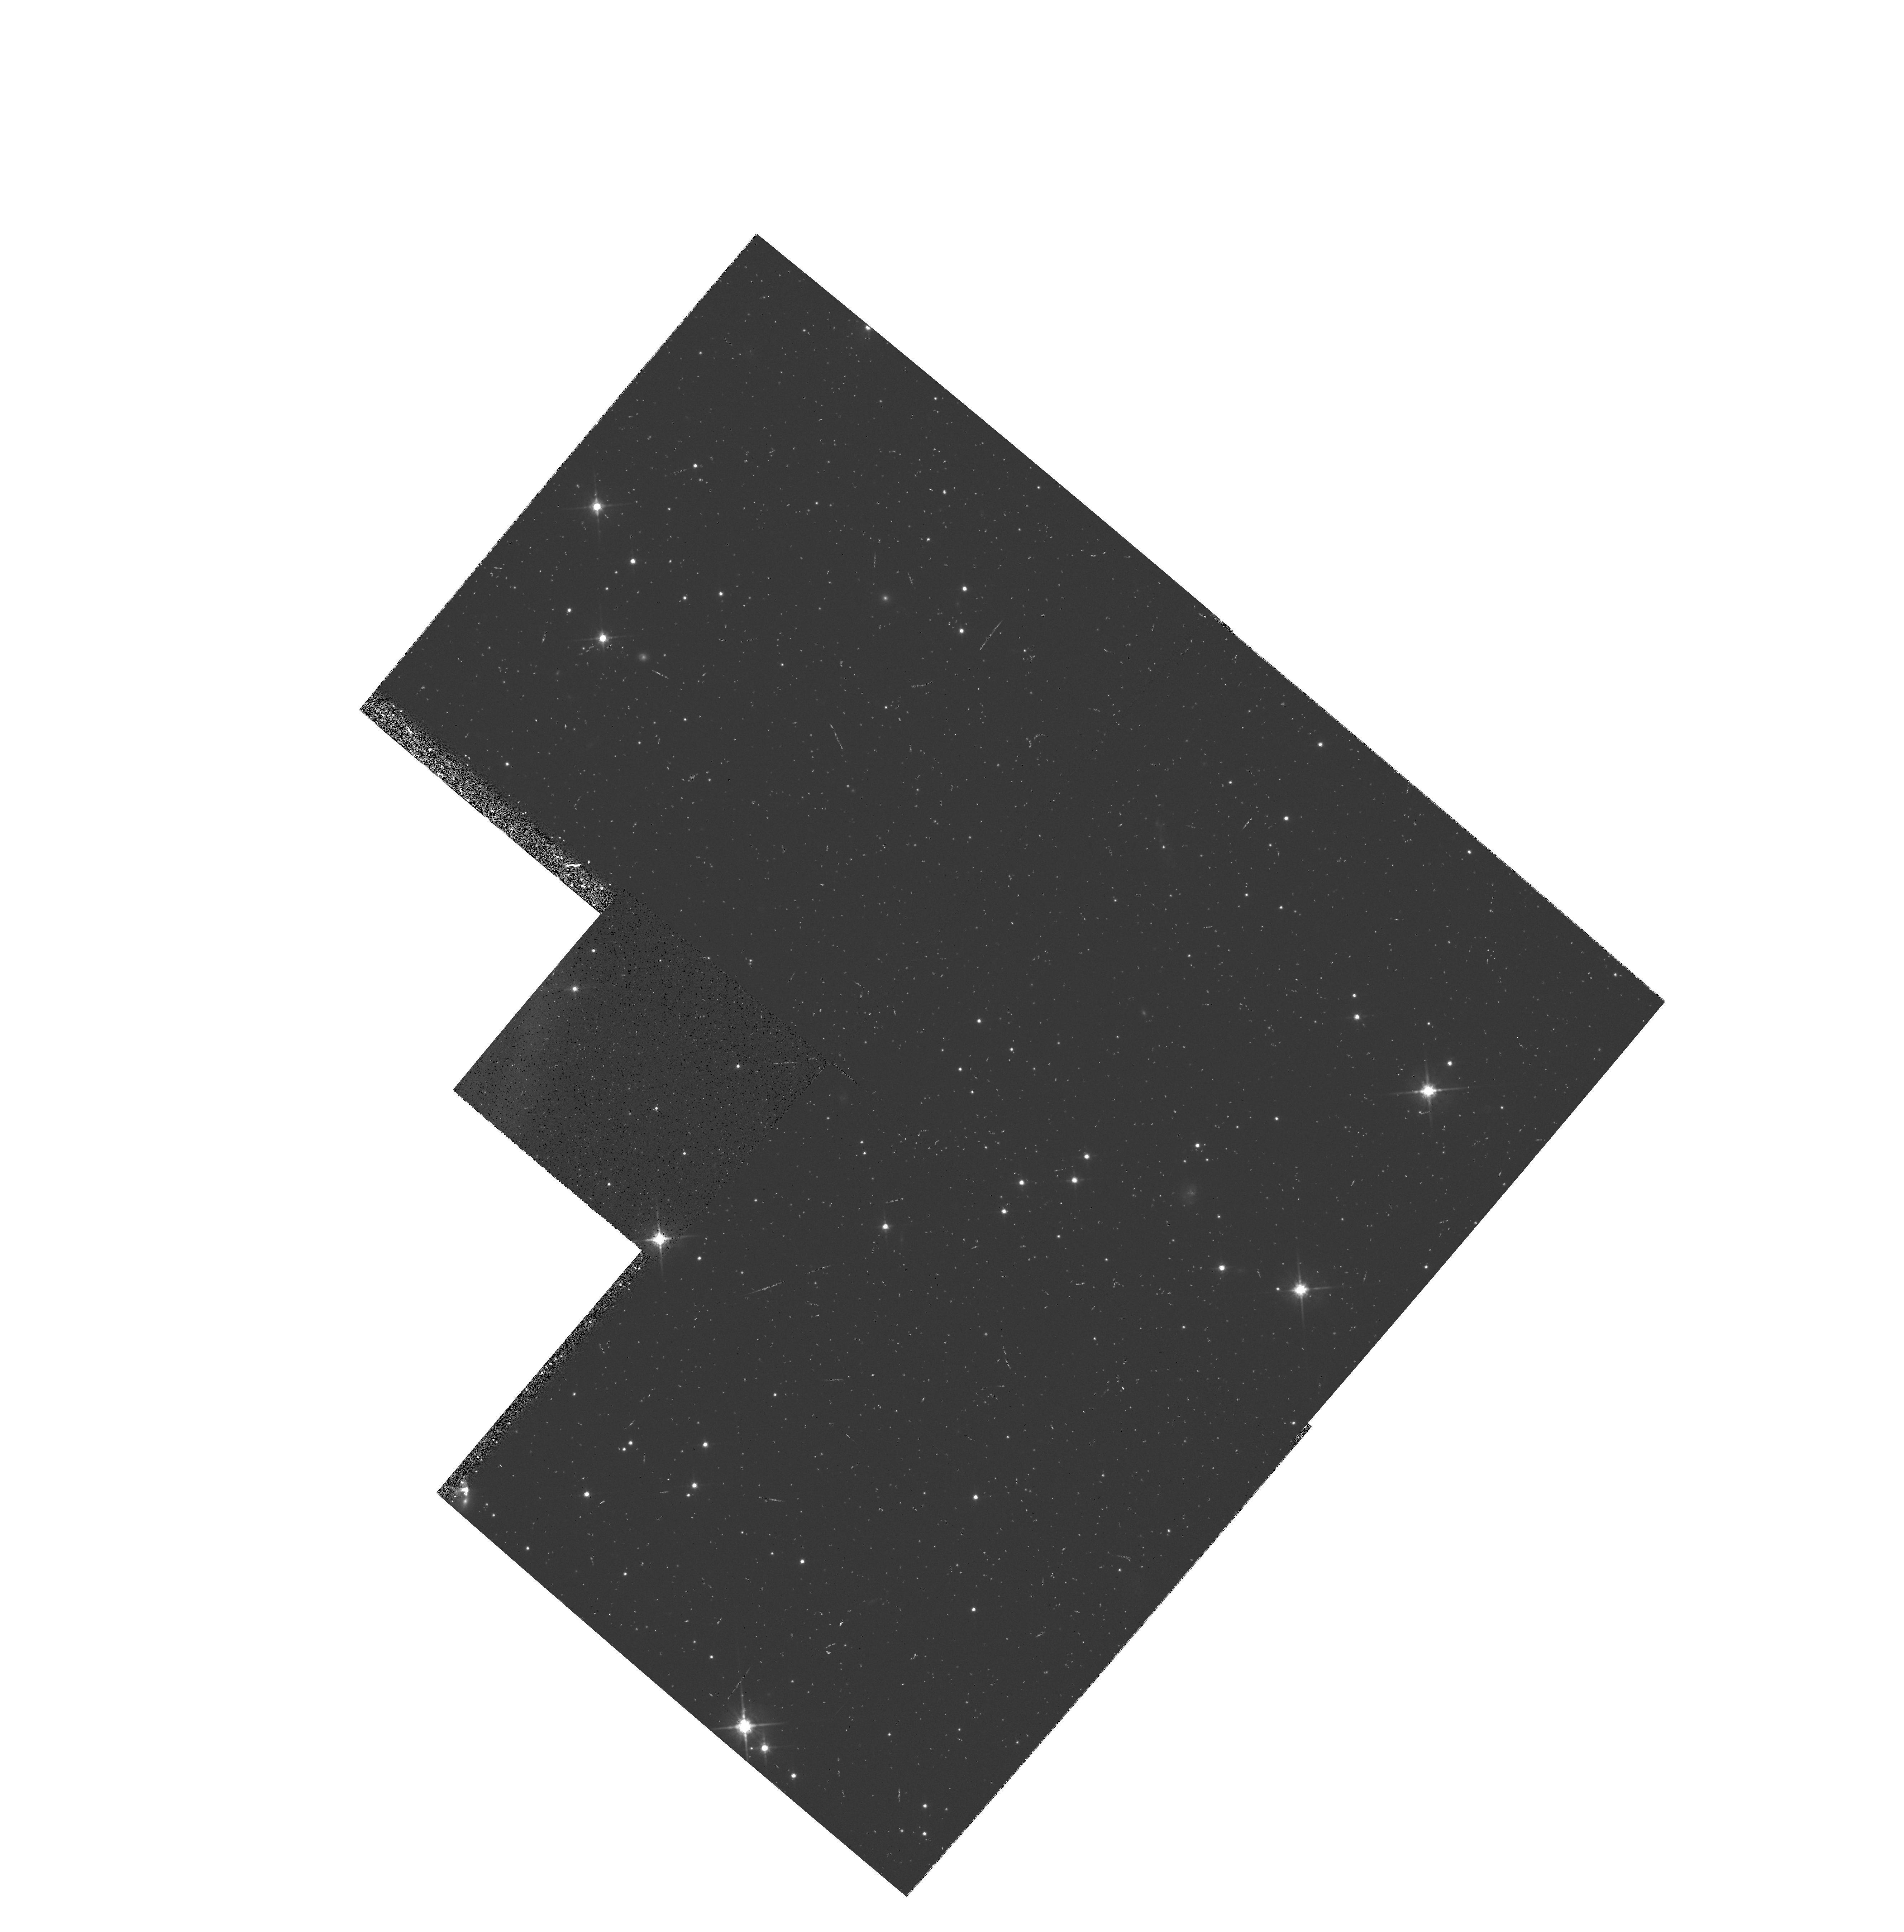
Target: 3C368-STAR-MIDPT. Instrument: WFPC2/PC. Filter: F814W. Exposure: 7 min. Observation ID: hst_5966_02_wfpc2_pc_f814w_u3e202

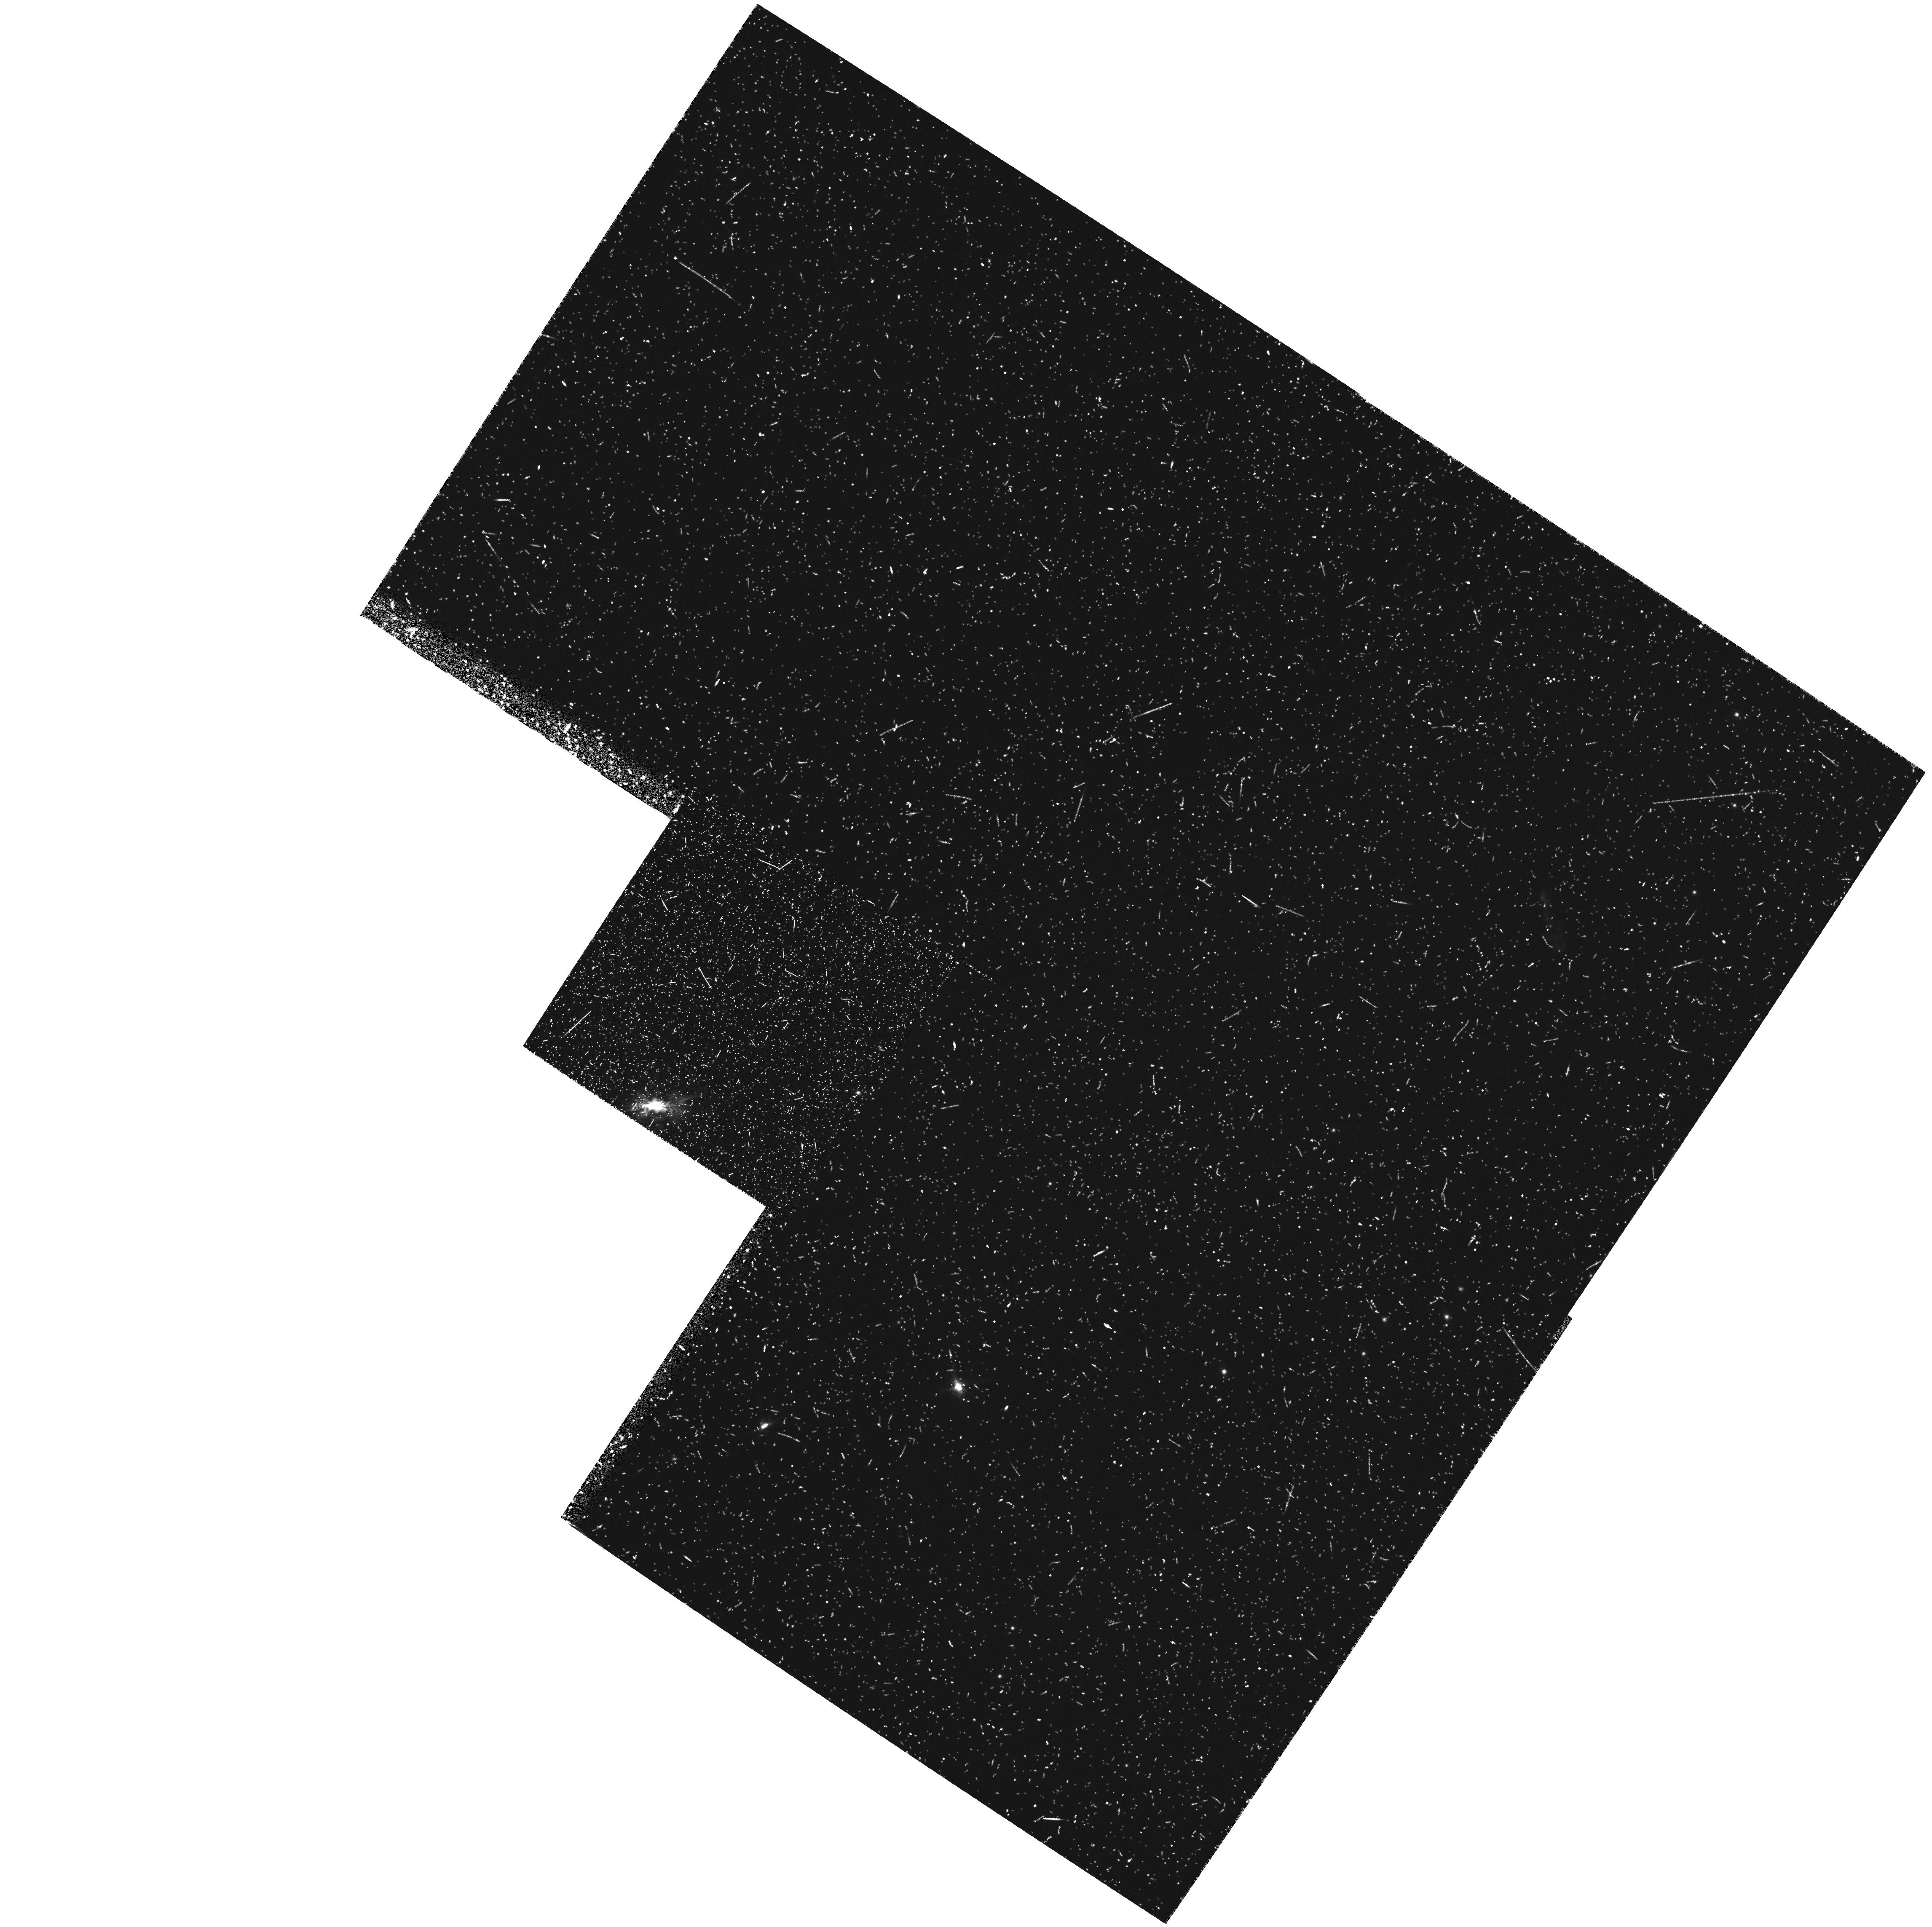
Target: 3C368. Instrument: WFPC2/PC. Filter: FR868N33. Exposure: 43 min. Observation ID: u3e20102t

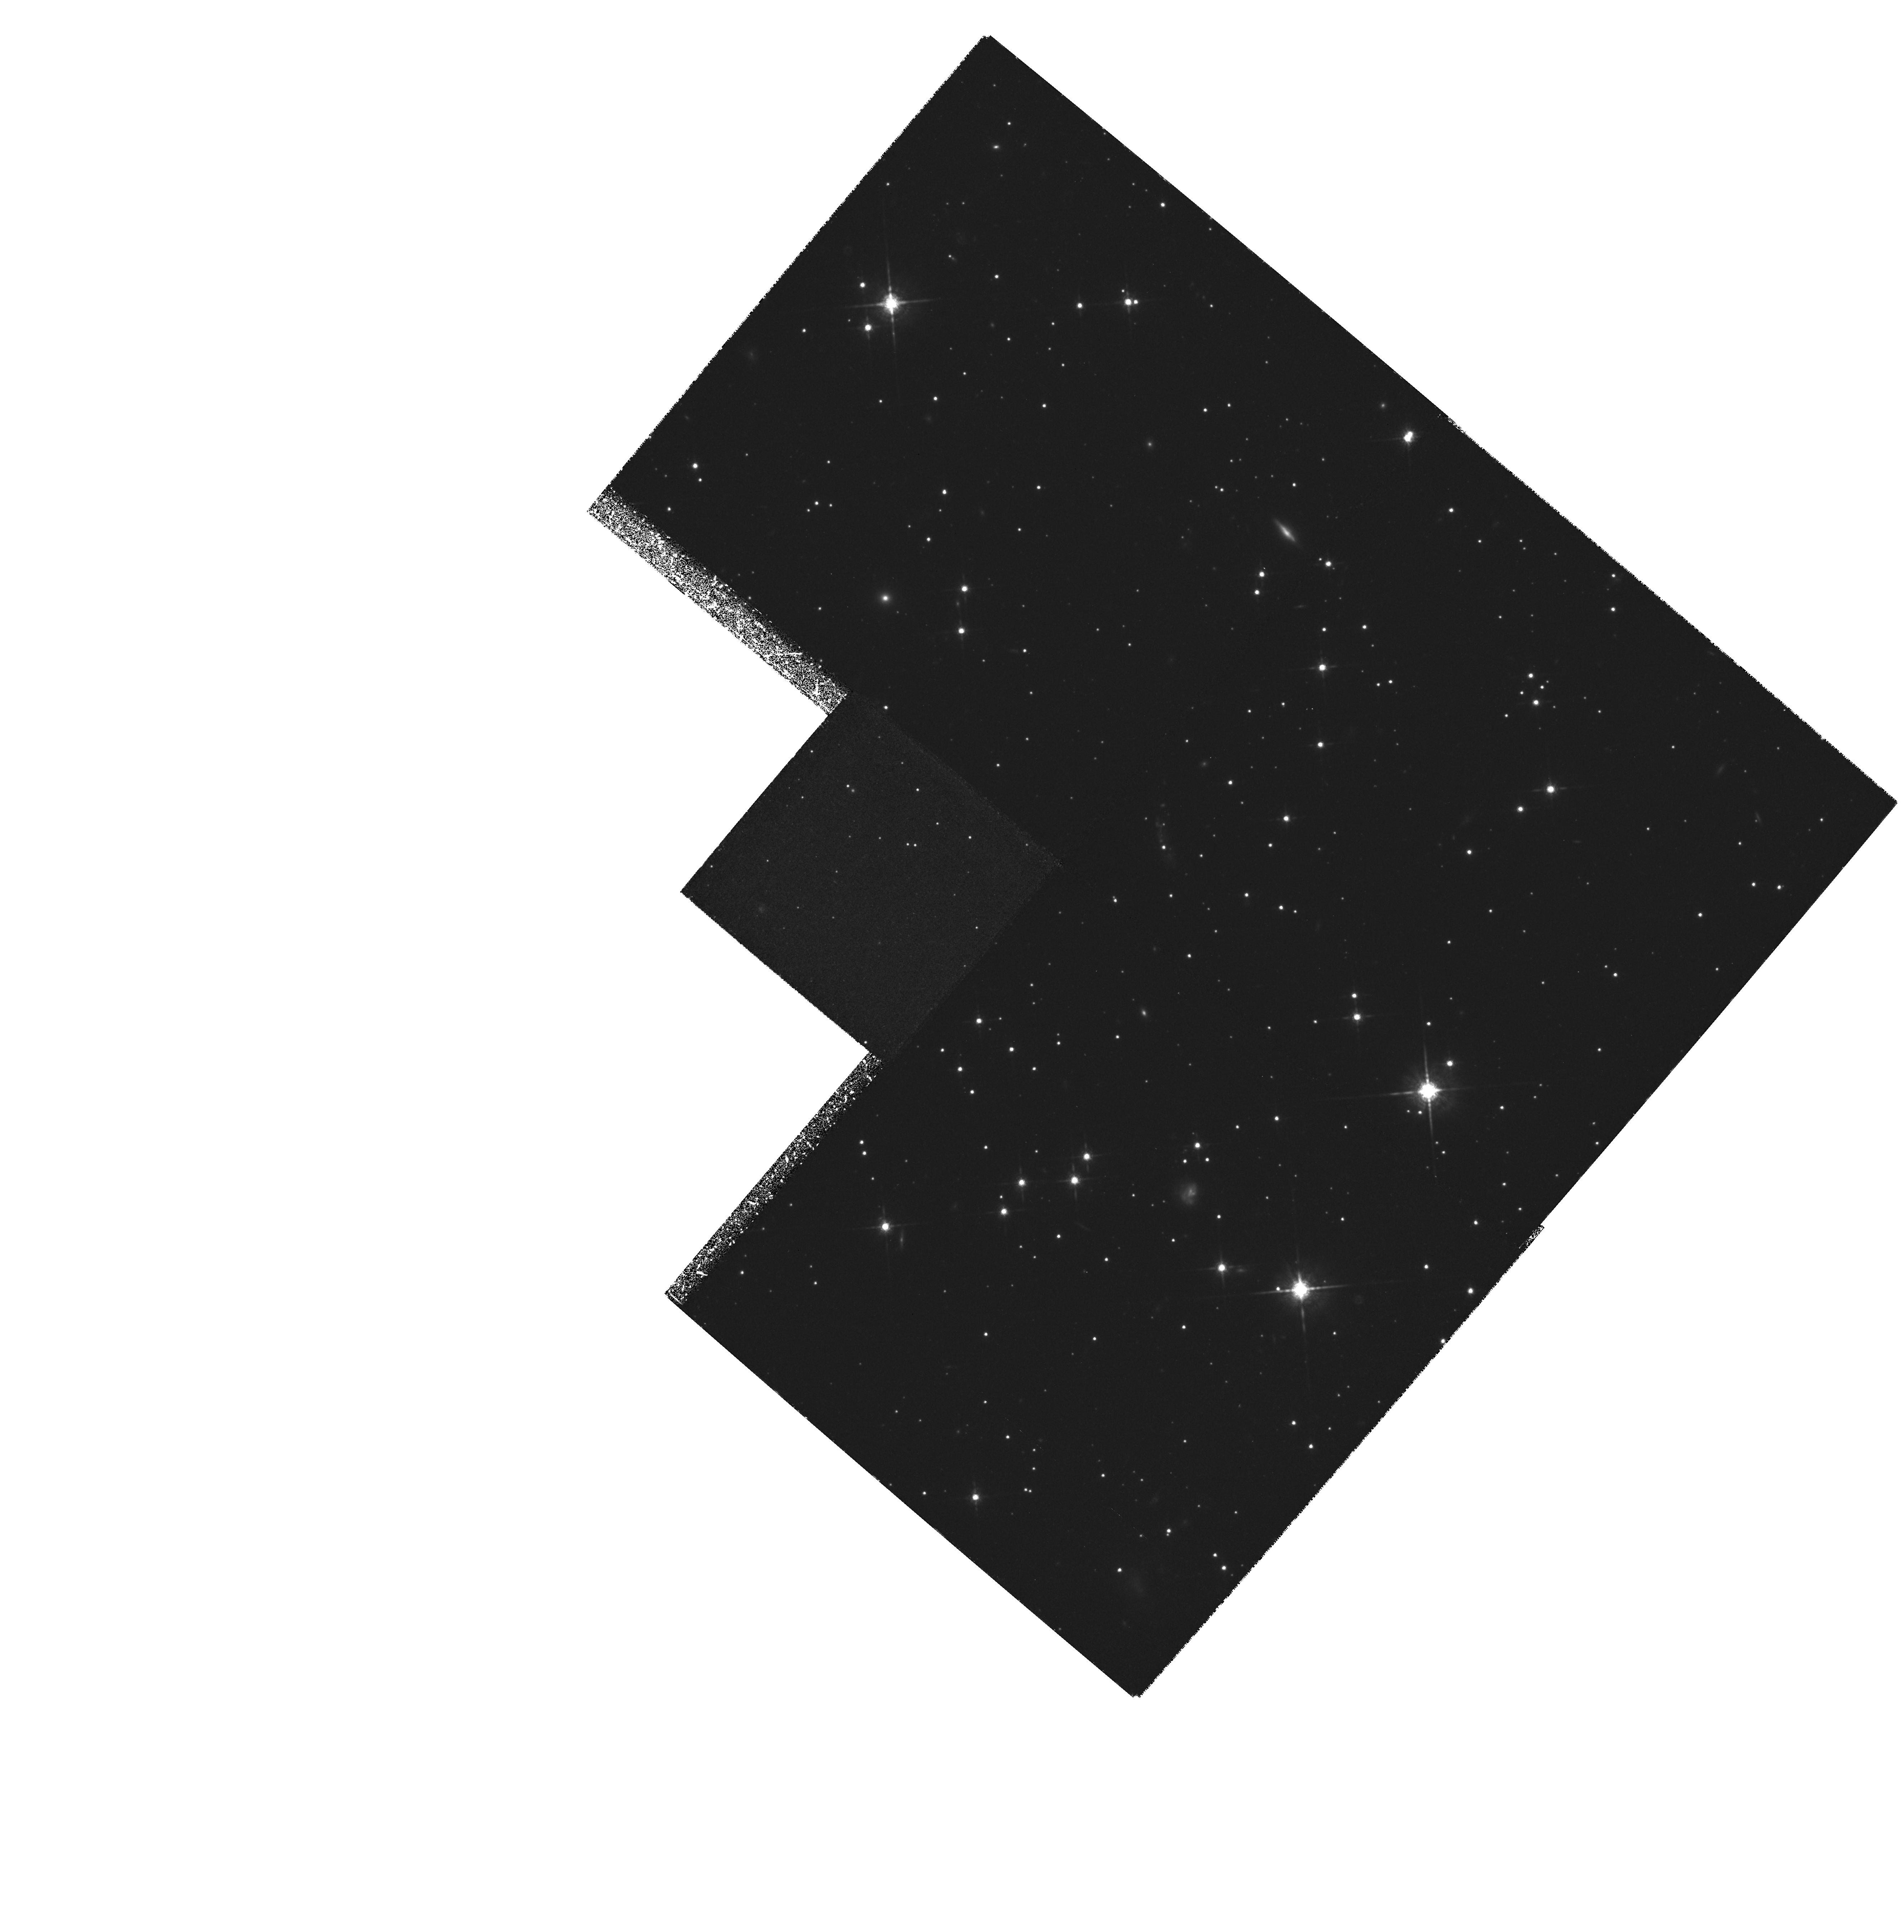
Target: 3C368. Instrument: WFPC2/PC. Filter: F850LP. Exposure: 4.9 h. Observation ID: hst_5966_02_wfpc2_pc_f850lp_u3e202

THE ORIGIN OF THE ALIGNMENT EFFECT: SPECTROSCOPY AND IMAGING OF RADIO GALAXIES AT Z~1.2 (PI: Dickinson, Mark)

In Cycle 4, we have obtained deep images of 3C 324 (z=1.206) and 3C 368 (z=1.132), two prototypical examples of the radio galaxy ``alignment effect,'' wherein the rest --frame UV continuum closely shares the orientation of the FR II radio source. These remarkable images reveal complex structures comprised of compact clumps and filaments distributed over tens of kpc. This unprecedentedly detailed view has raised many new questions concerning the origin(s) of this UV light. Polarimetric measurements suggest that much of this continuum may be scattered radiation from the central AGN, but we have no working model to explain all of the observed properties. We propose to conduct a detailed dissection of 3C368, combining WFPC2 emission line and UV continuum imaging with FOS spectroscopy to determine the physical conditions in the emission line gas and continuum substructures on kiloparsec scales. With such data, we can strongly constrain proposed models for the aligned continuum. Our Cycle 4 imaging and (for 3C 368, polarimetry), together with deep Keck spectroscopy and infrared imaging (all in hand), recommends this galaxy as an ideal target for such a detailed investigation. By thoroughly investigating 3C368, we hope to firmly establish the origin and the physics underlying the spectacular morphologies of high redshift radio galaxies.